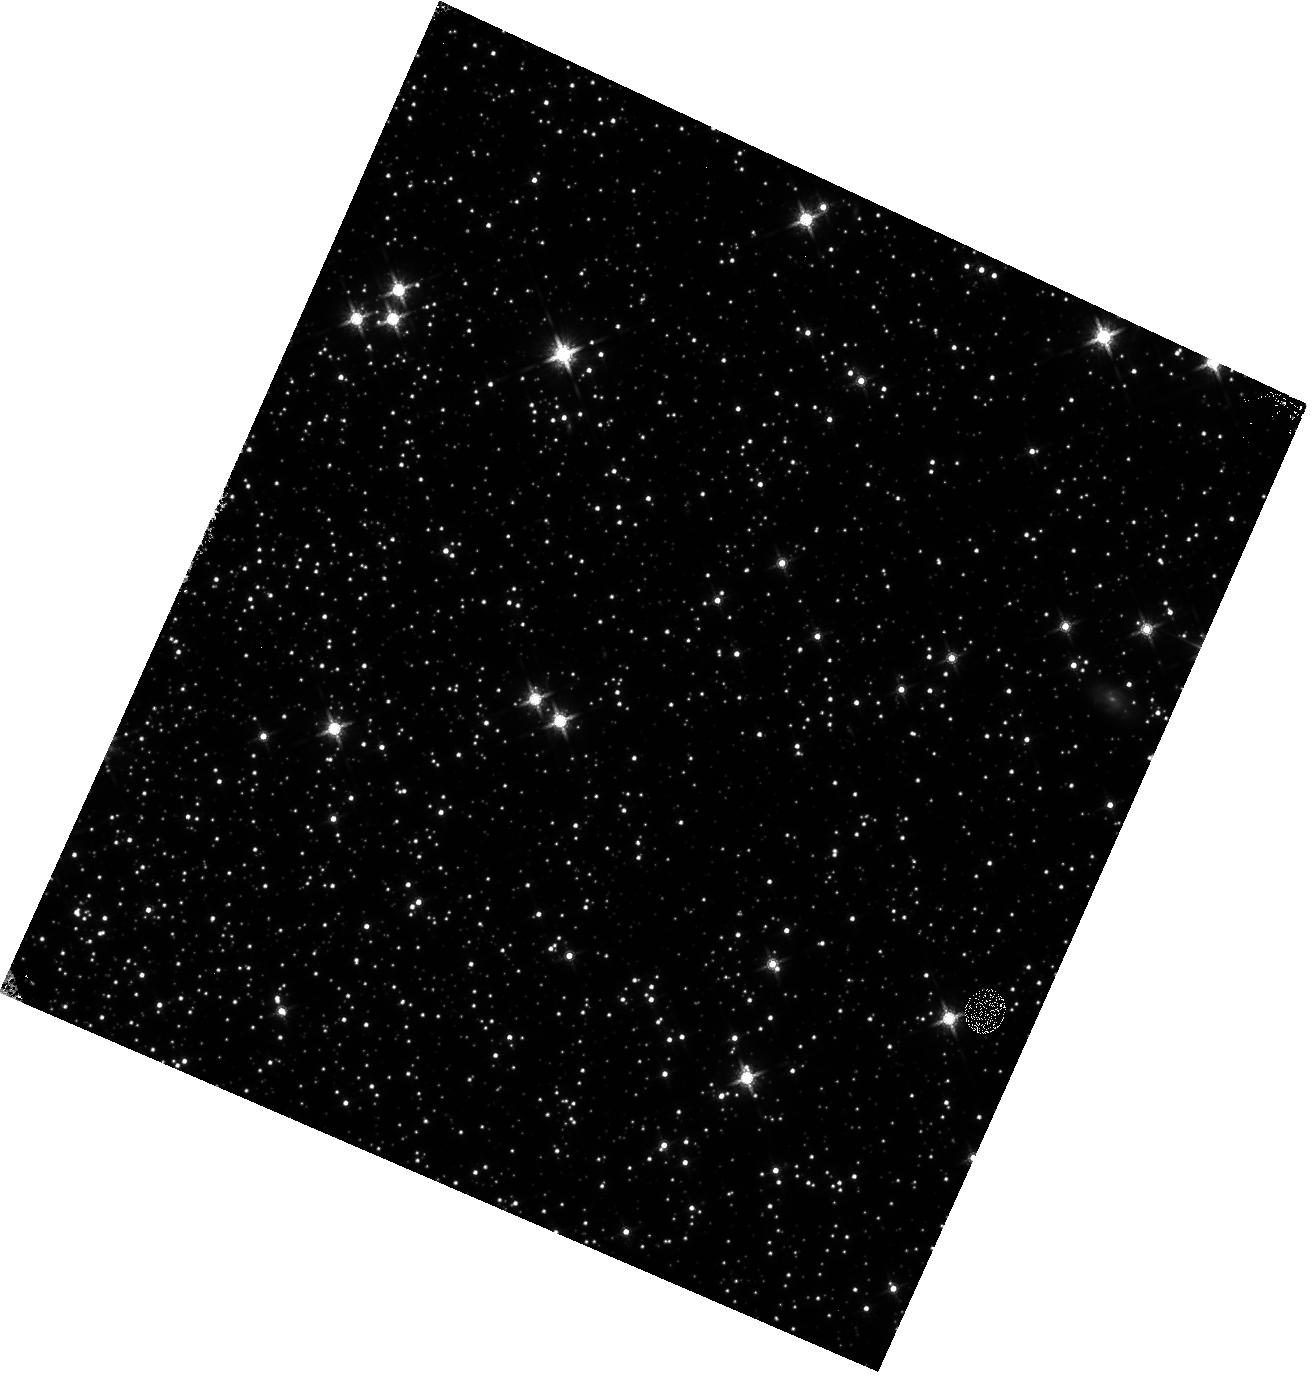
Target: 47TUC. Instrument: WFC3/IR. Filter: F160W. Exposure: 9 min. Observation ID: hst_13079_1e_wfc3_ir_f160w_ic5n1e

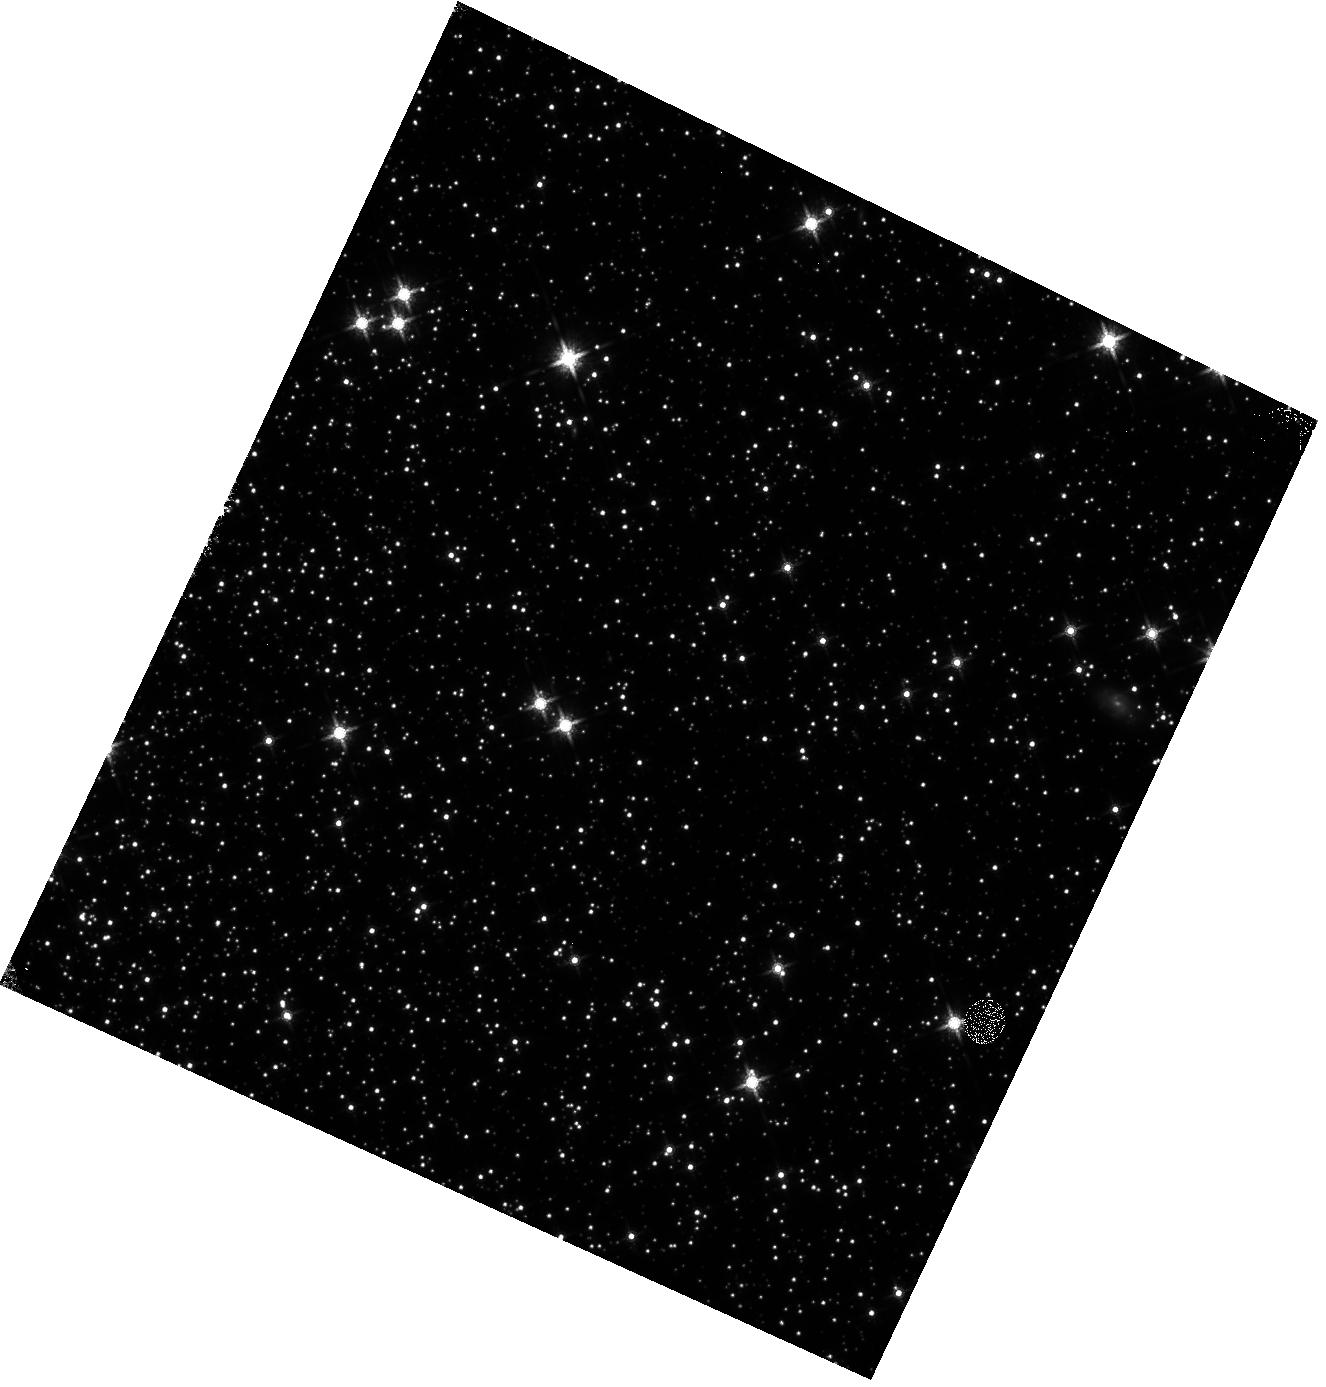
Target: 47TUC. Instrument: WFC3/IR. Filter: F160W. Exposure: 9 min. Observation ID: hst_13079_2e_wfc3_ir_f160w_ic5n2e

IR Linearity Monitor (PI: Hilbert, Bryan)

These observations will be used to monitor the signal non-linearity of the IR channel, as well as to update the IR channel non-linearity calibration reference file. The non-linearity behavior of each pixel in the detector will be investigated through the use of full frame and subarray flat fields, while the photometric behavior of point sources will be studied using observations of 47 Tuc. This is a continuation of the Cycle 19 non-linearity monitor, program 12696.